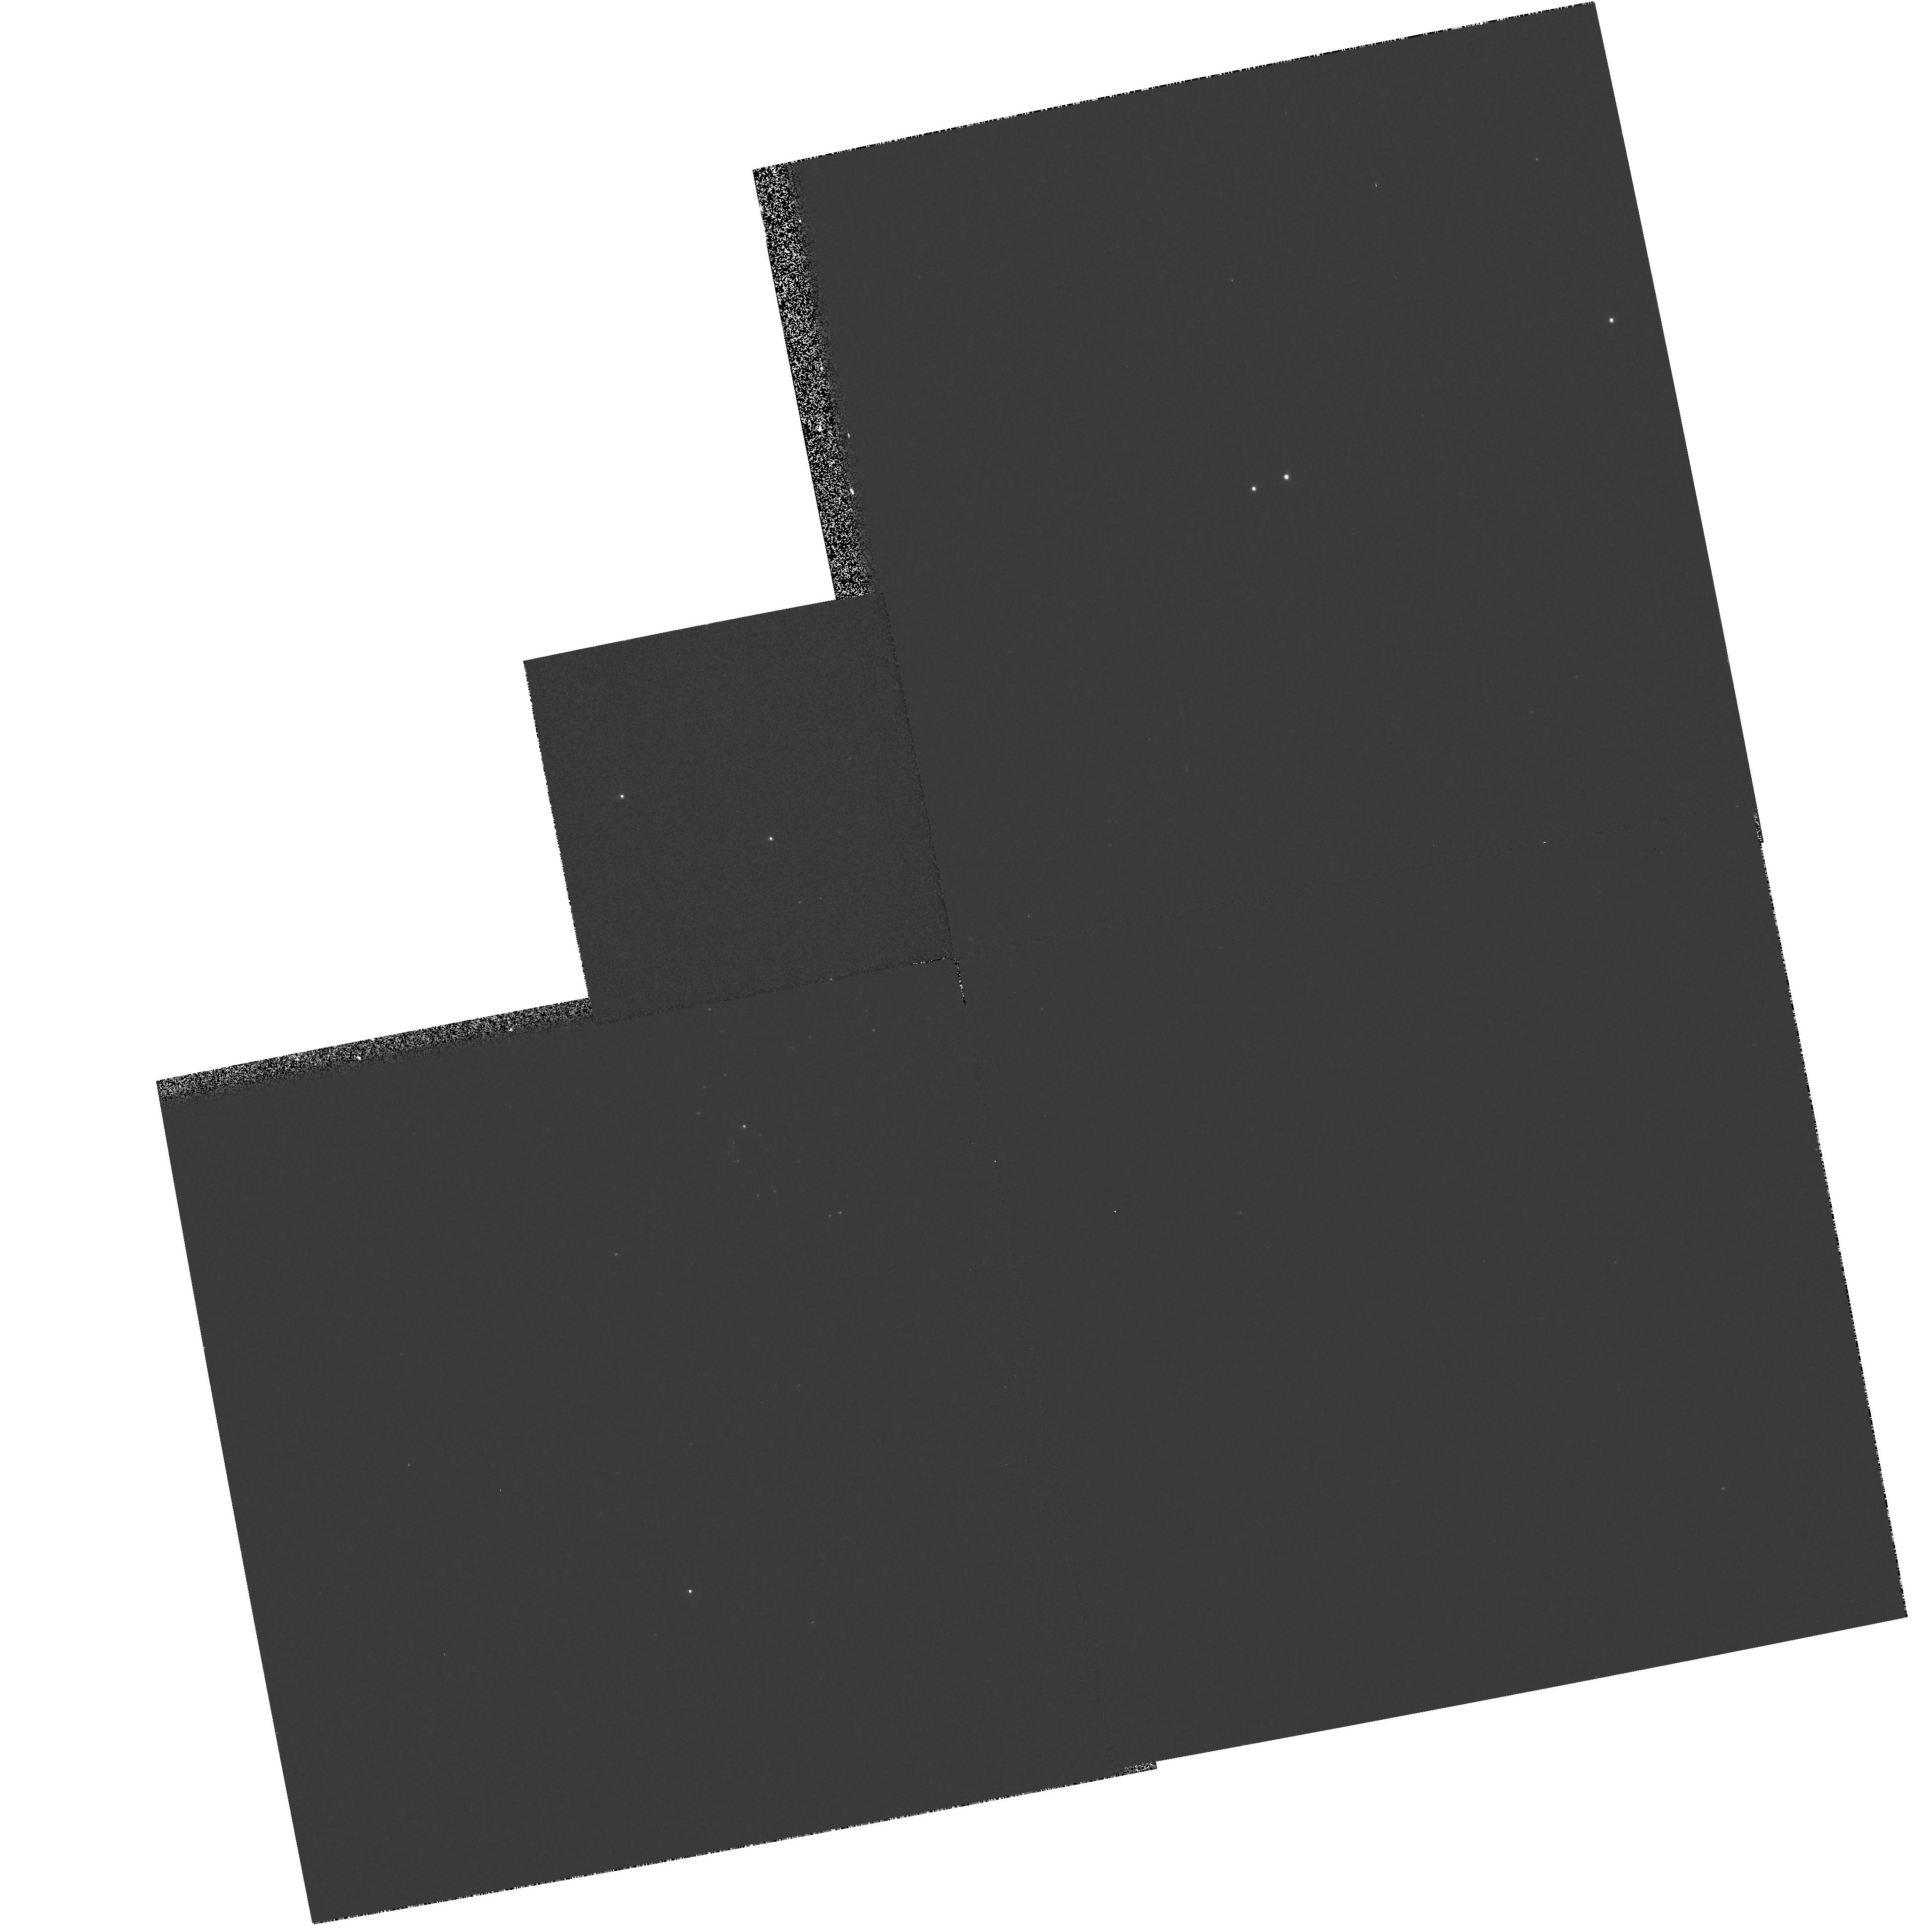
Target: NGC224-41-4918
Instrument: WFPC2/PC
Filter: F439W
Exposure: 2 min
Observation ID: hst_6651_17_wfpc2_pc_f439w_u4f517

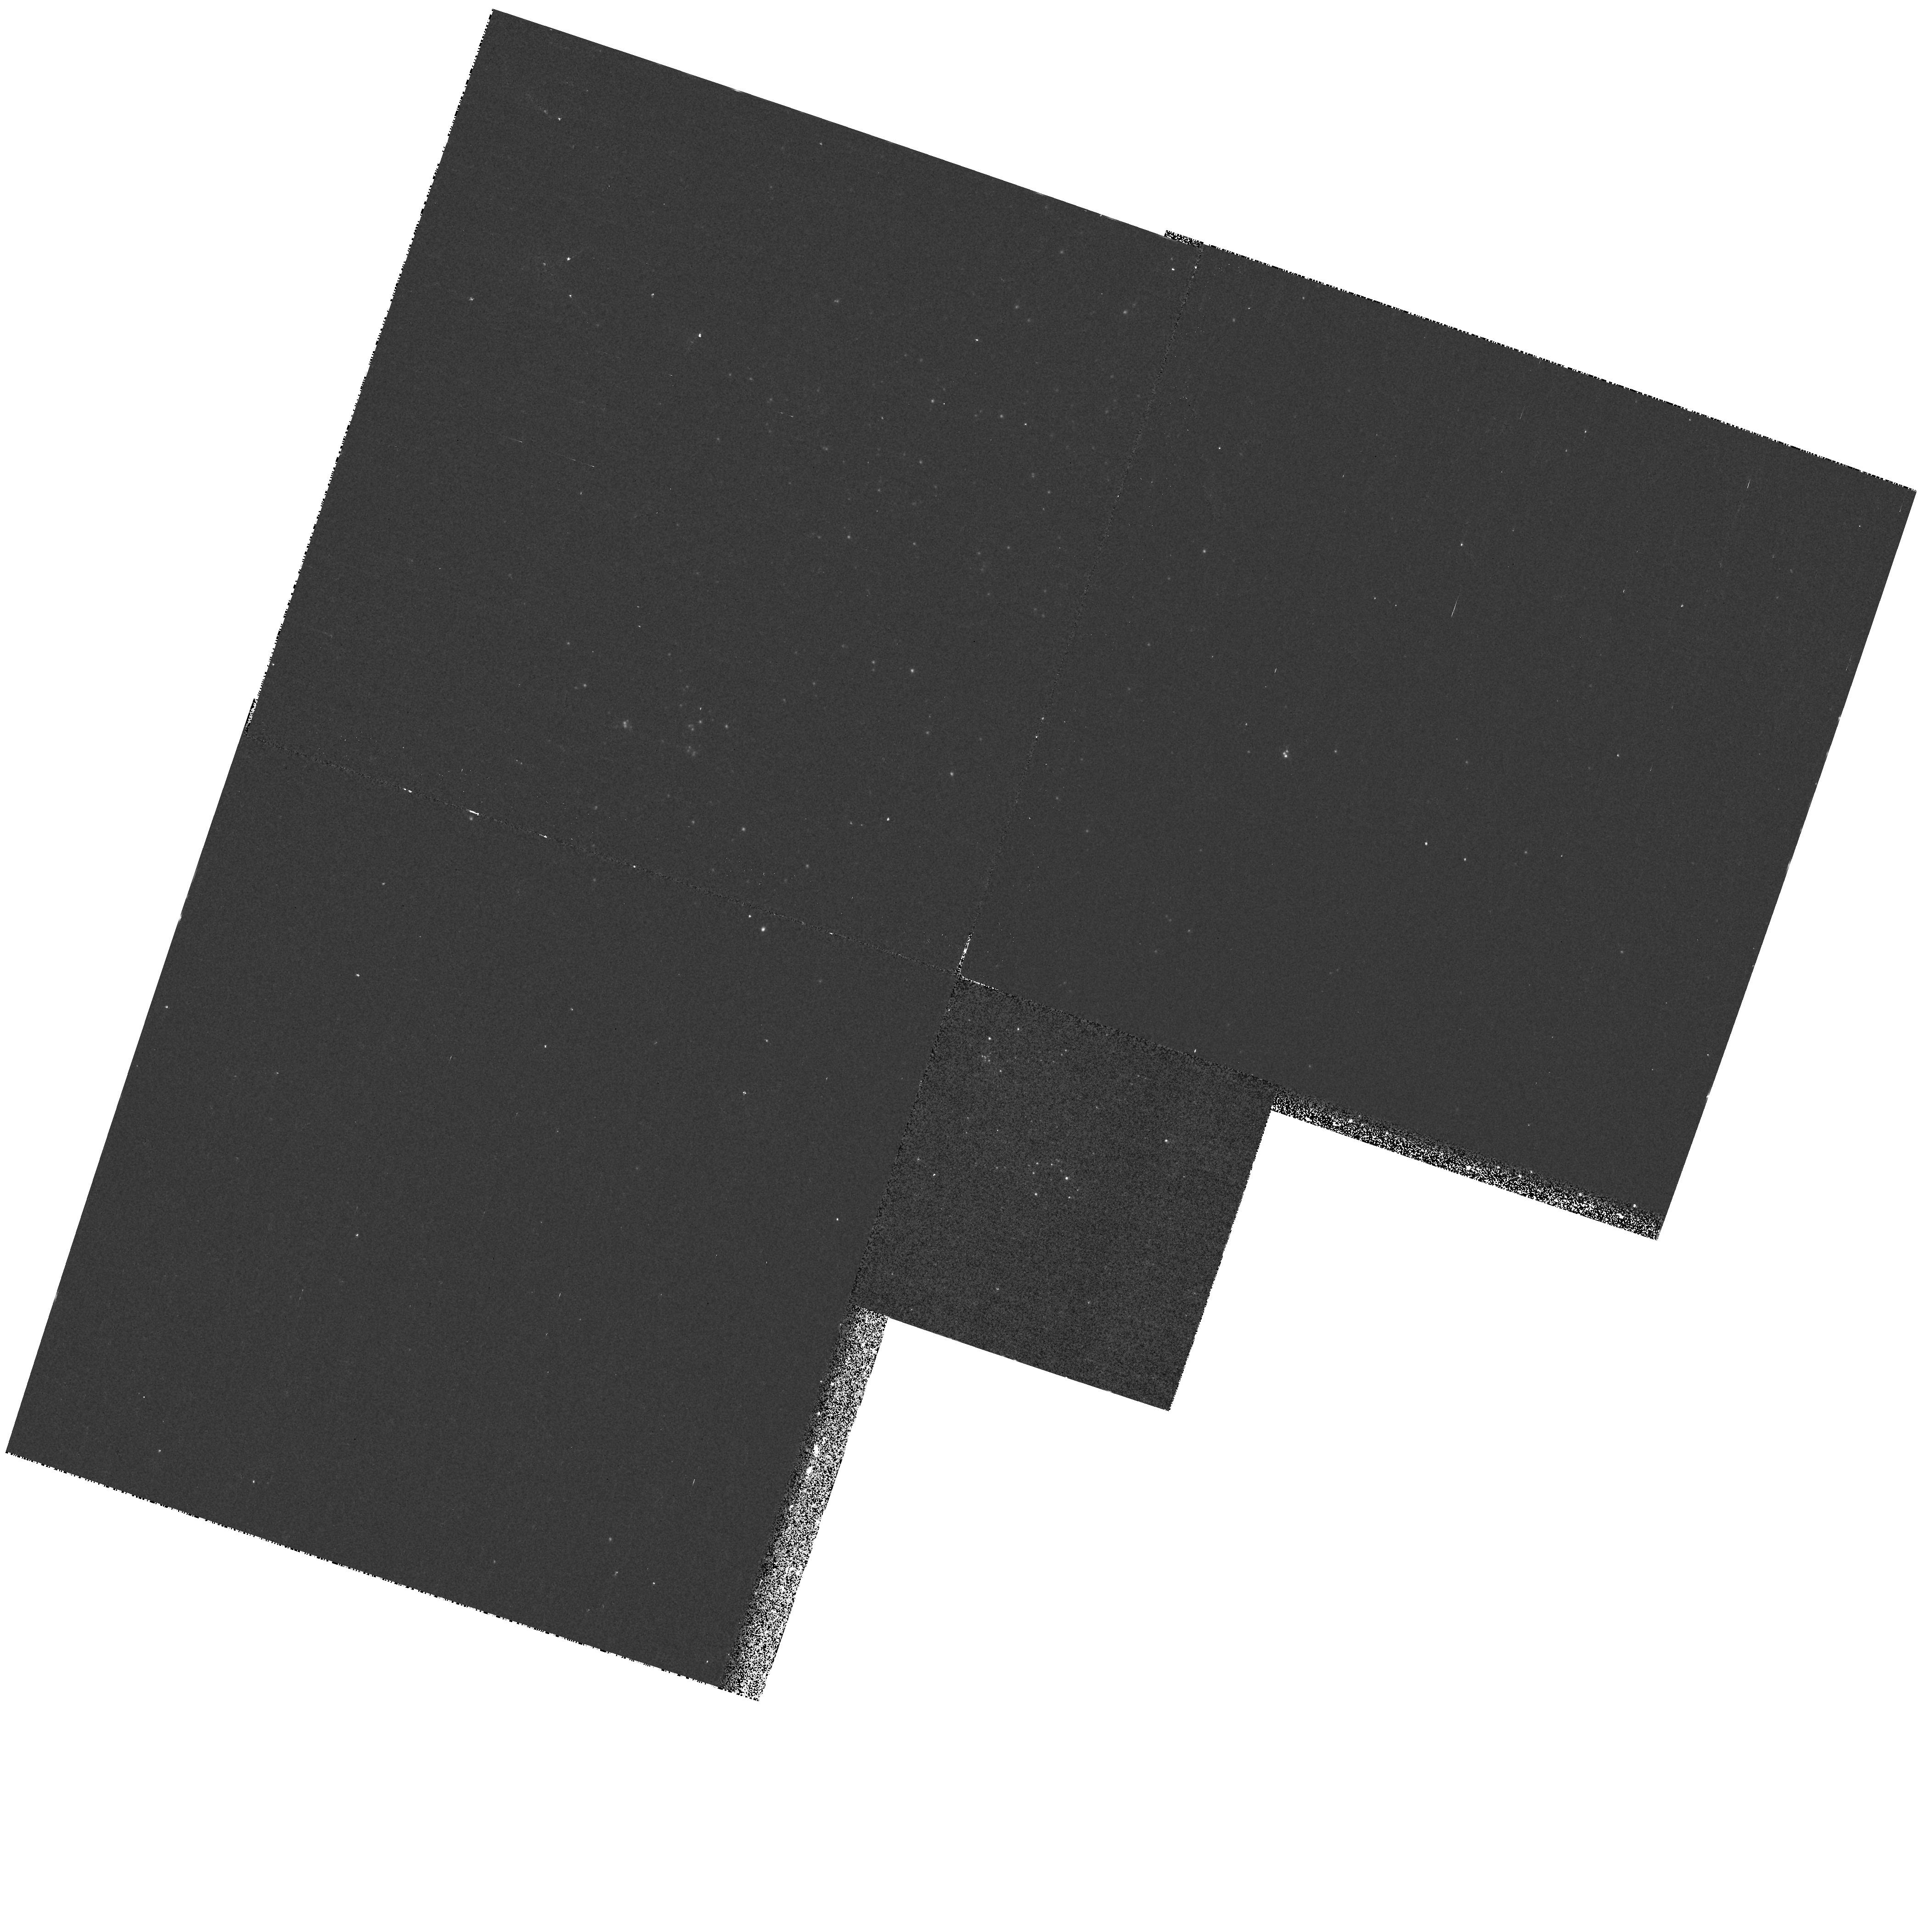
Target: NGC224-40-1939
Instrument: WFPC2/PC
Filter: F170W
Exposure: 13 min
Observation ID: hst_6651_10_wfpc2_pc_f170w_u4f510

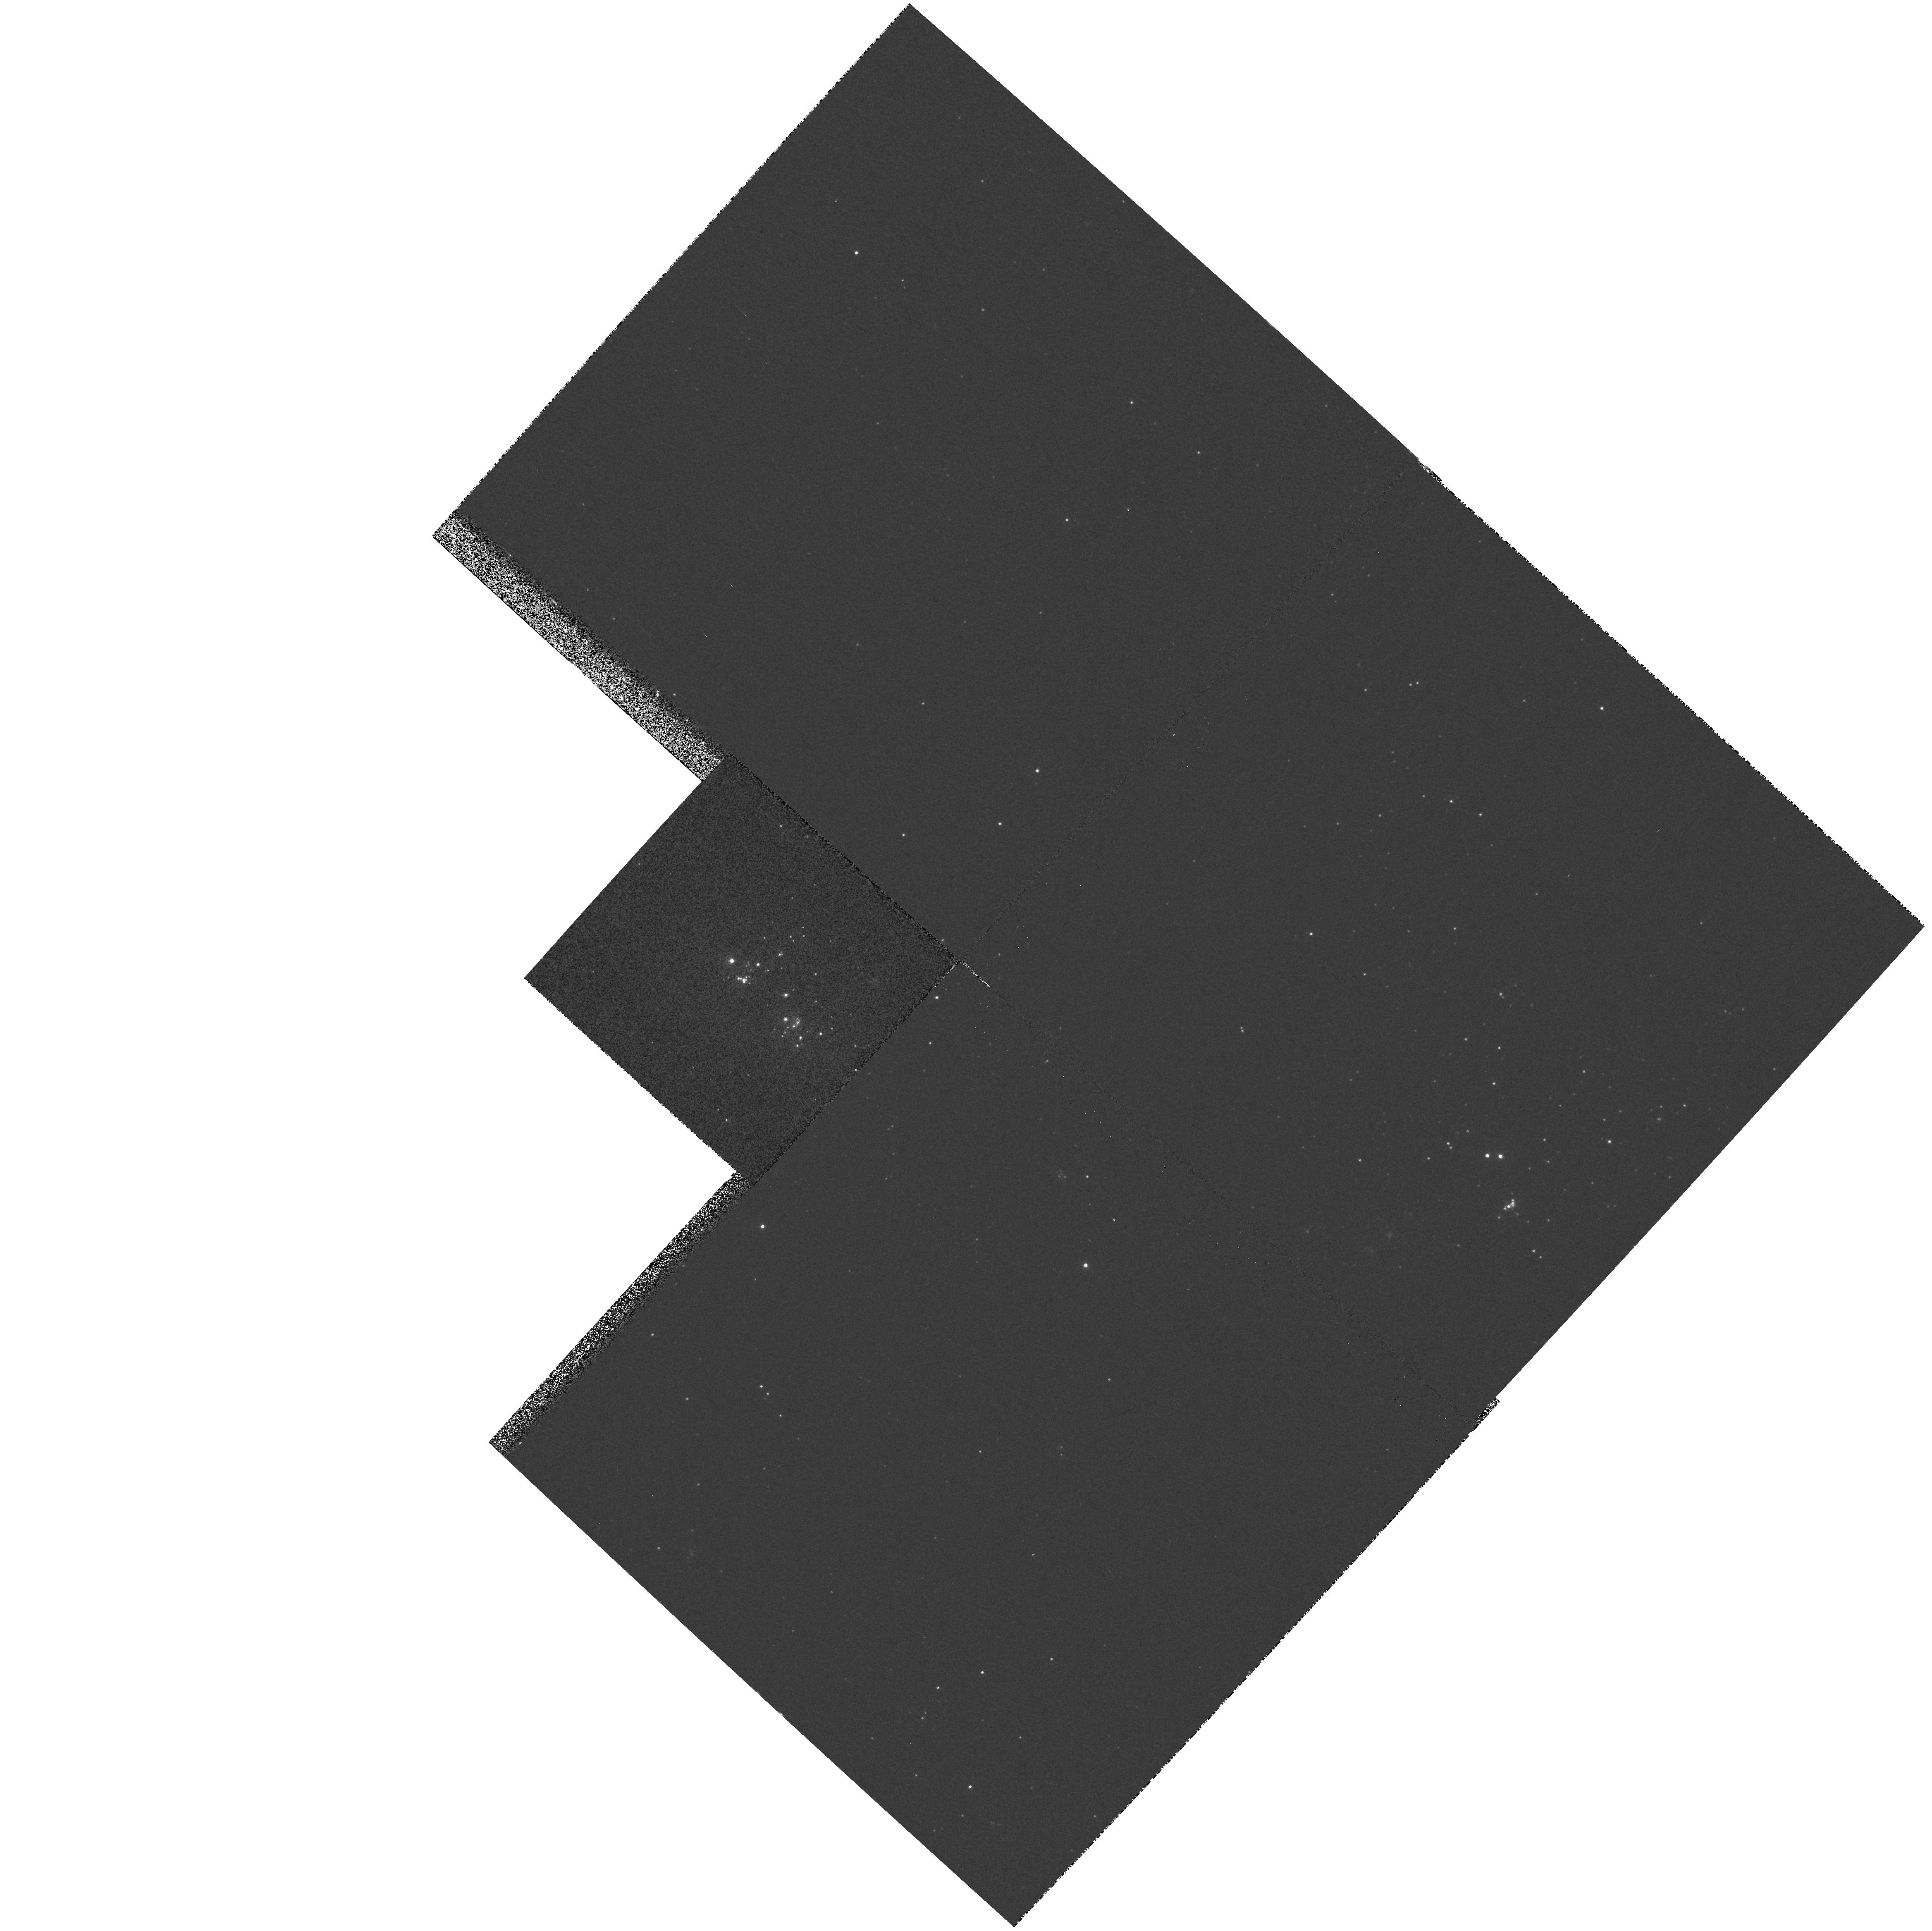
Target: NGC598-B-324
Instrument: WFPC2/PC
Filter: F336W
Exposure: 5 min
Observation ID: hst_6651_06_wfpc2_pc_f336w_u4f506

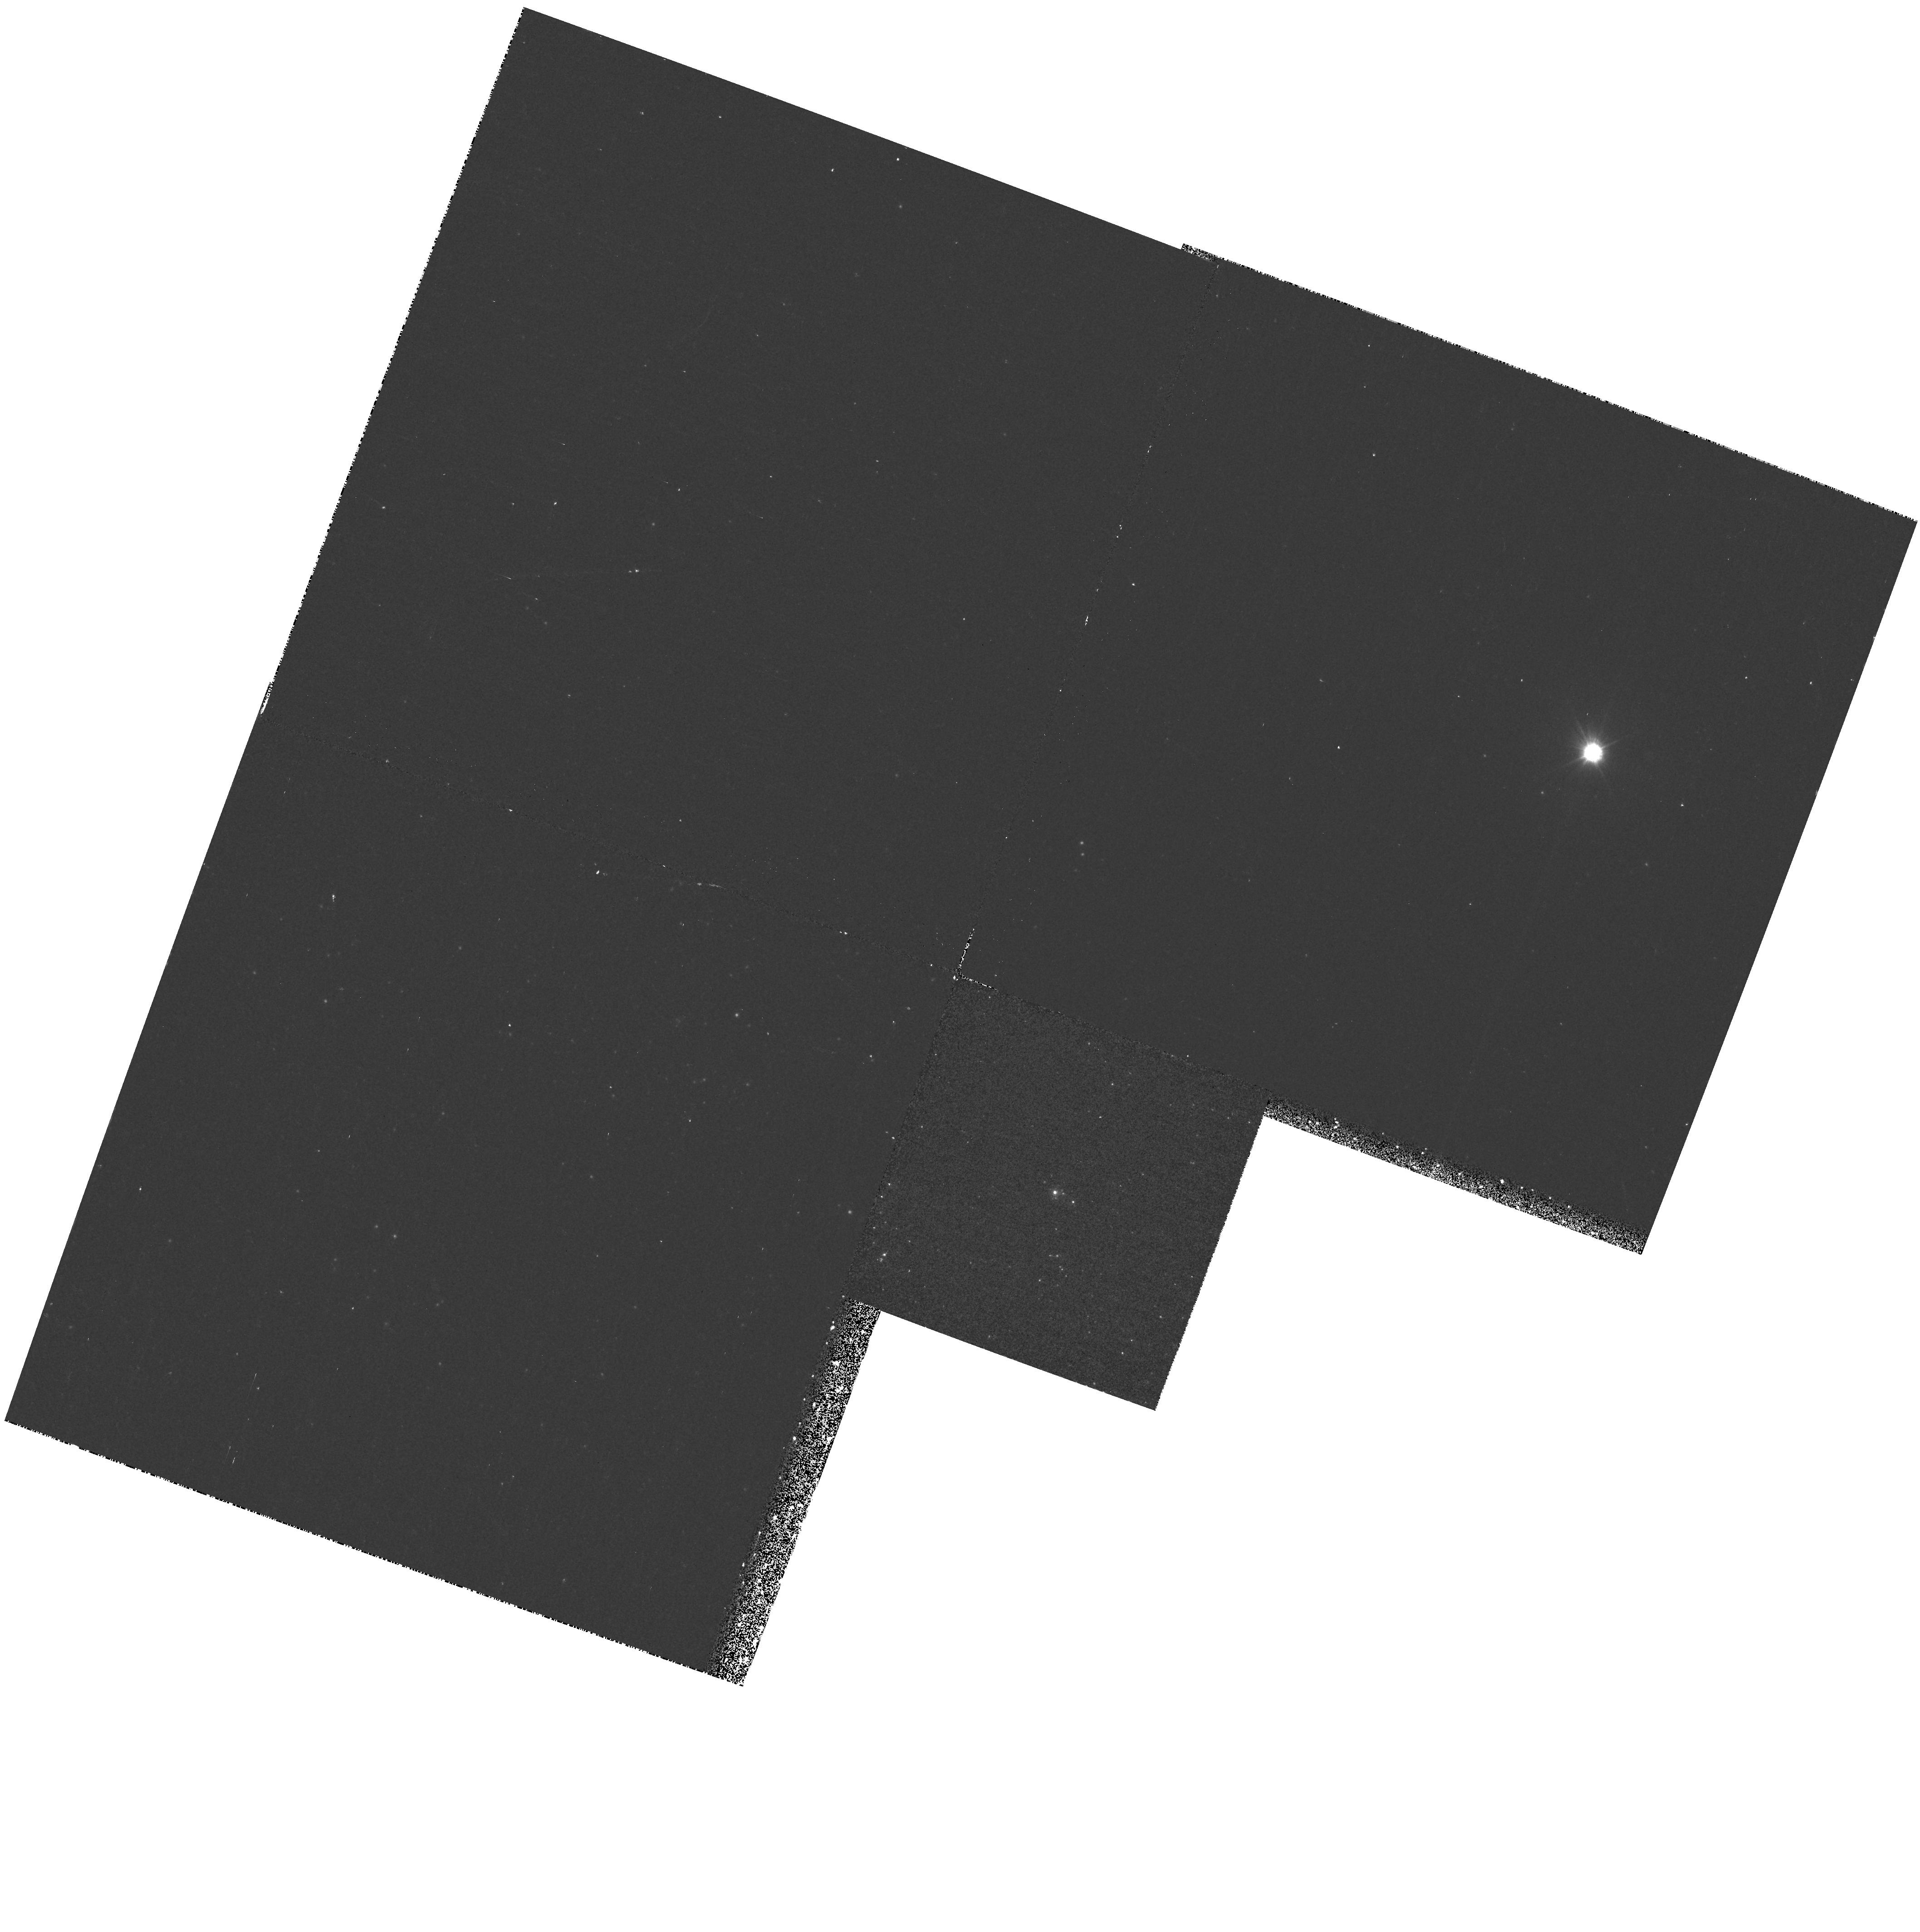
Target: NGC598-110-A
Instrument: WFPC2/PC
Filter: F170W
Exposure: 18 min
Observation ID: hst_6651_04_wfpc2_pc_f170w_u4f504

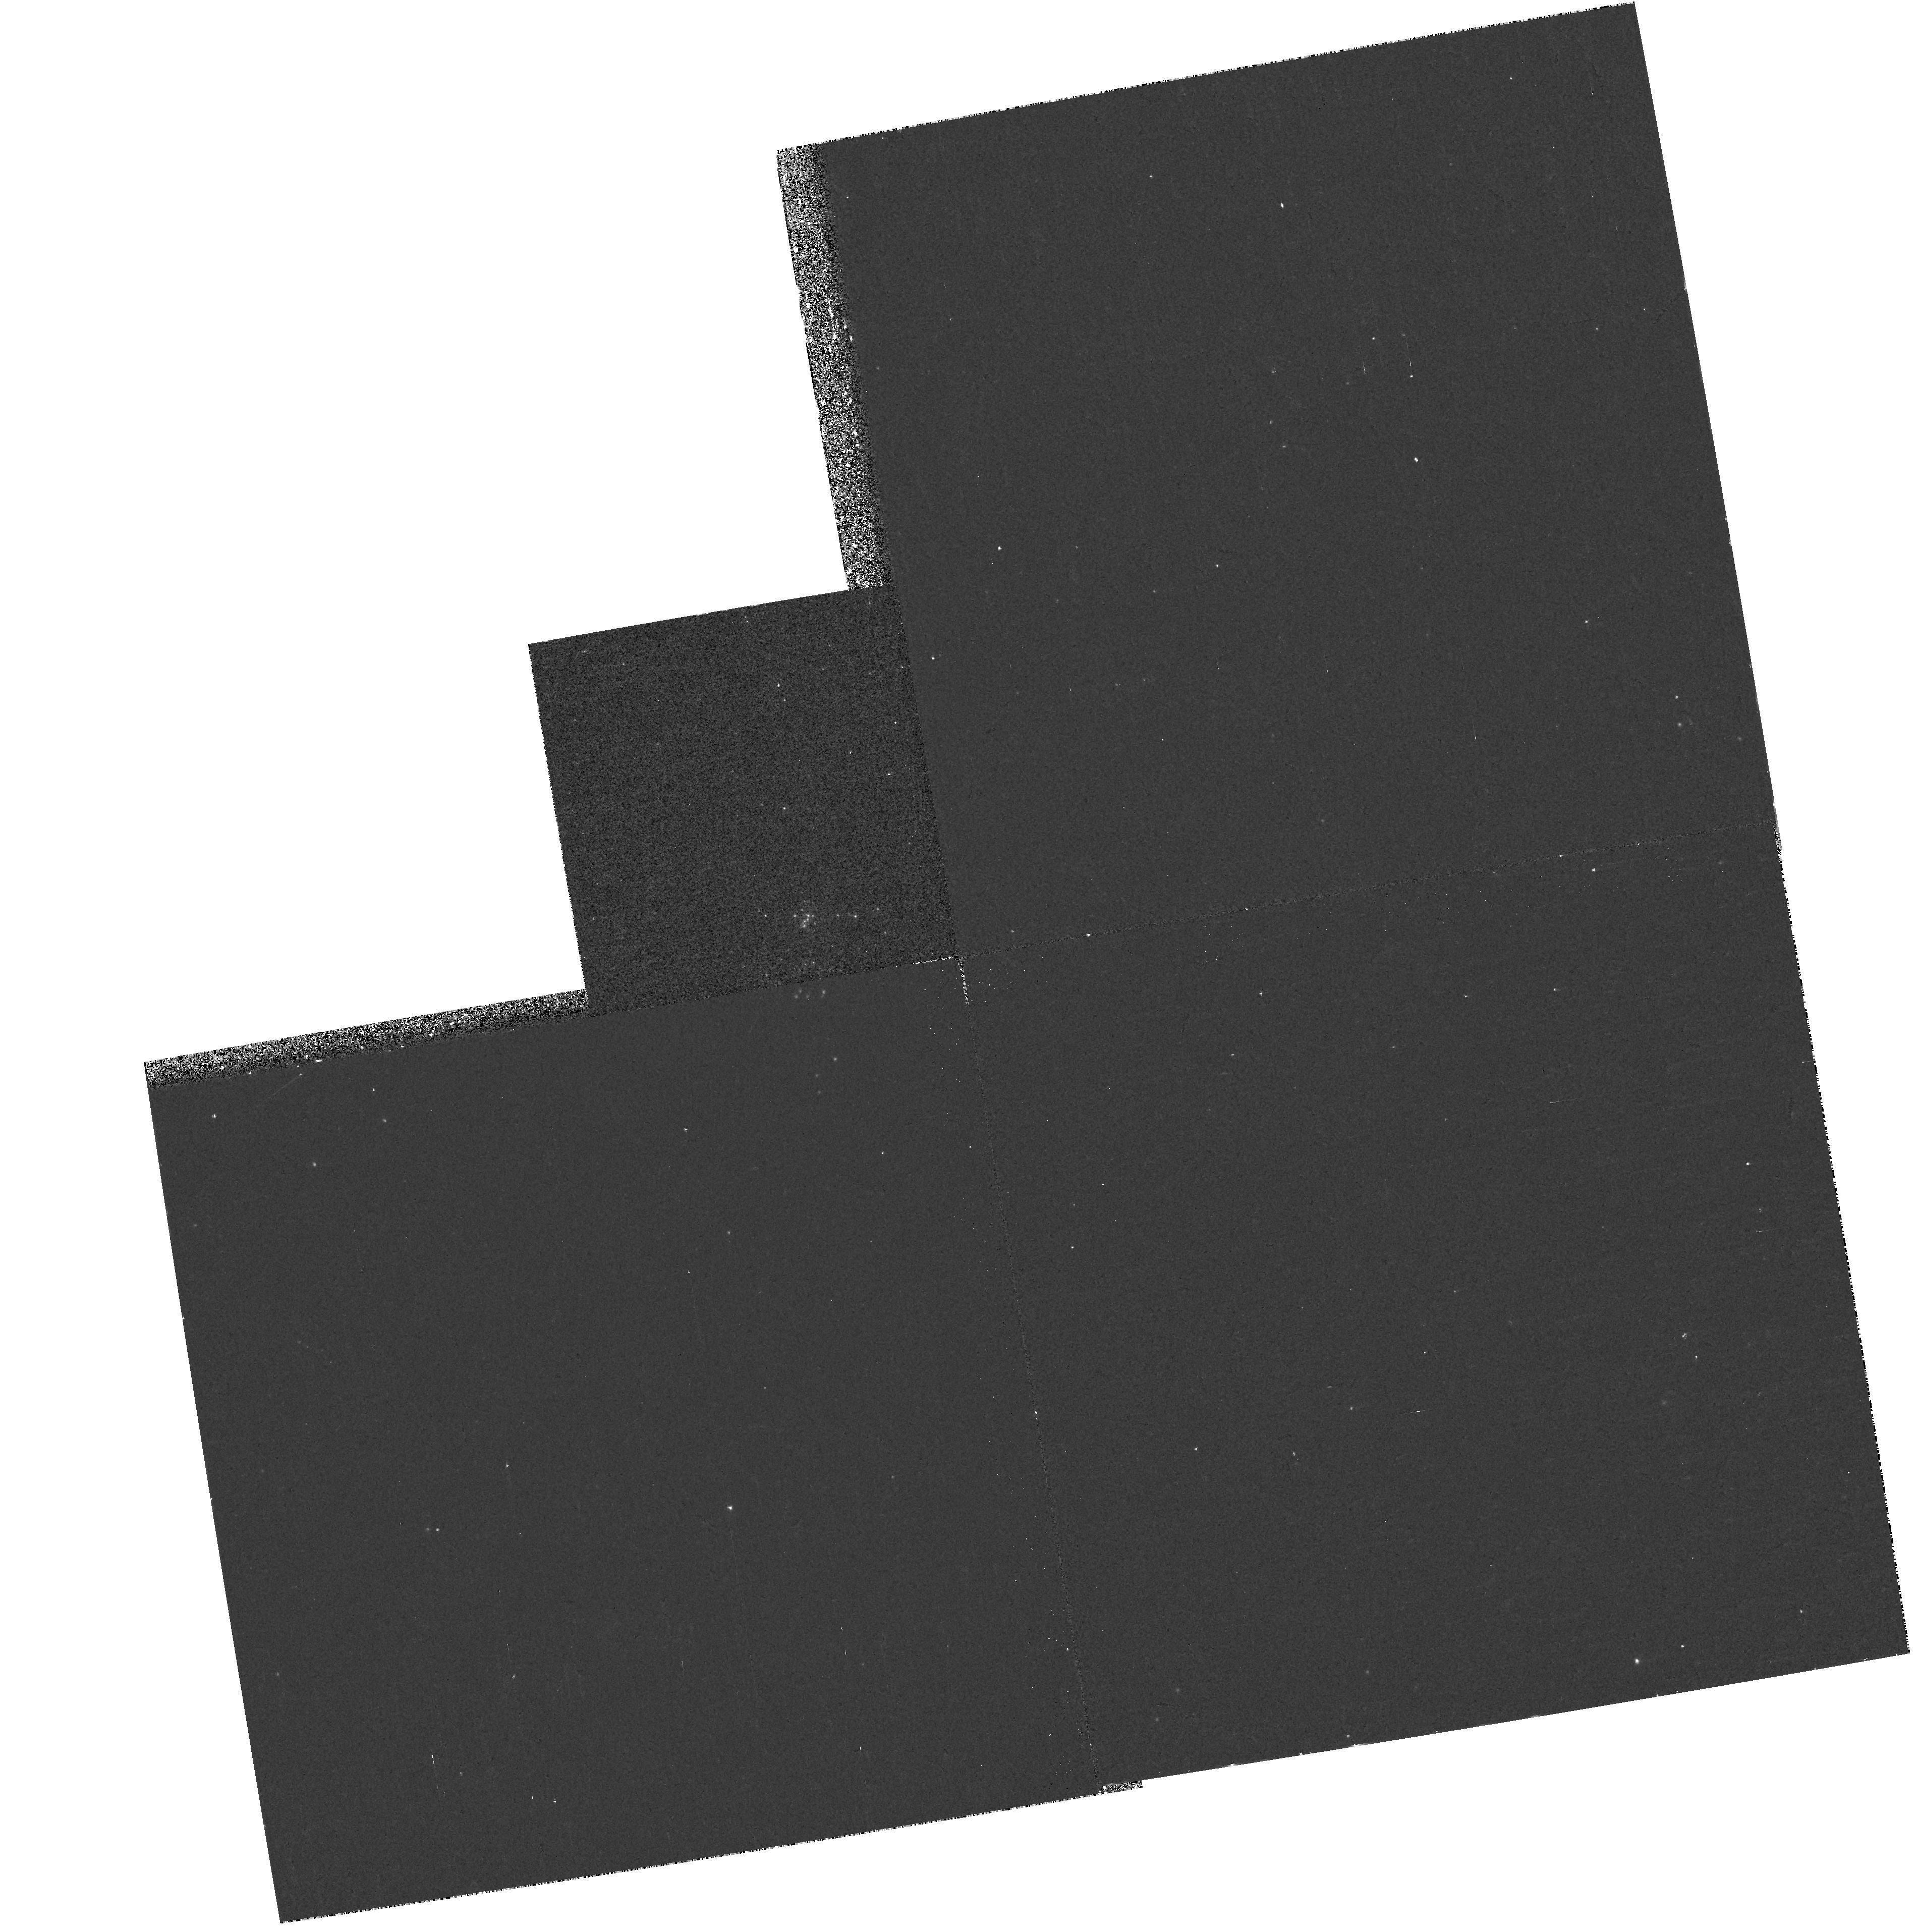
Target: NGC224-41-2553
Instrument: WFPC2/PC
Filter: F170W
Exposure: 15 min
Observation ID: hst_6651_13_wfpc2_pc_f170w_u4f513

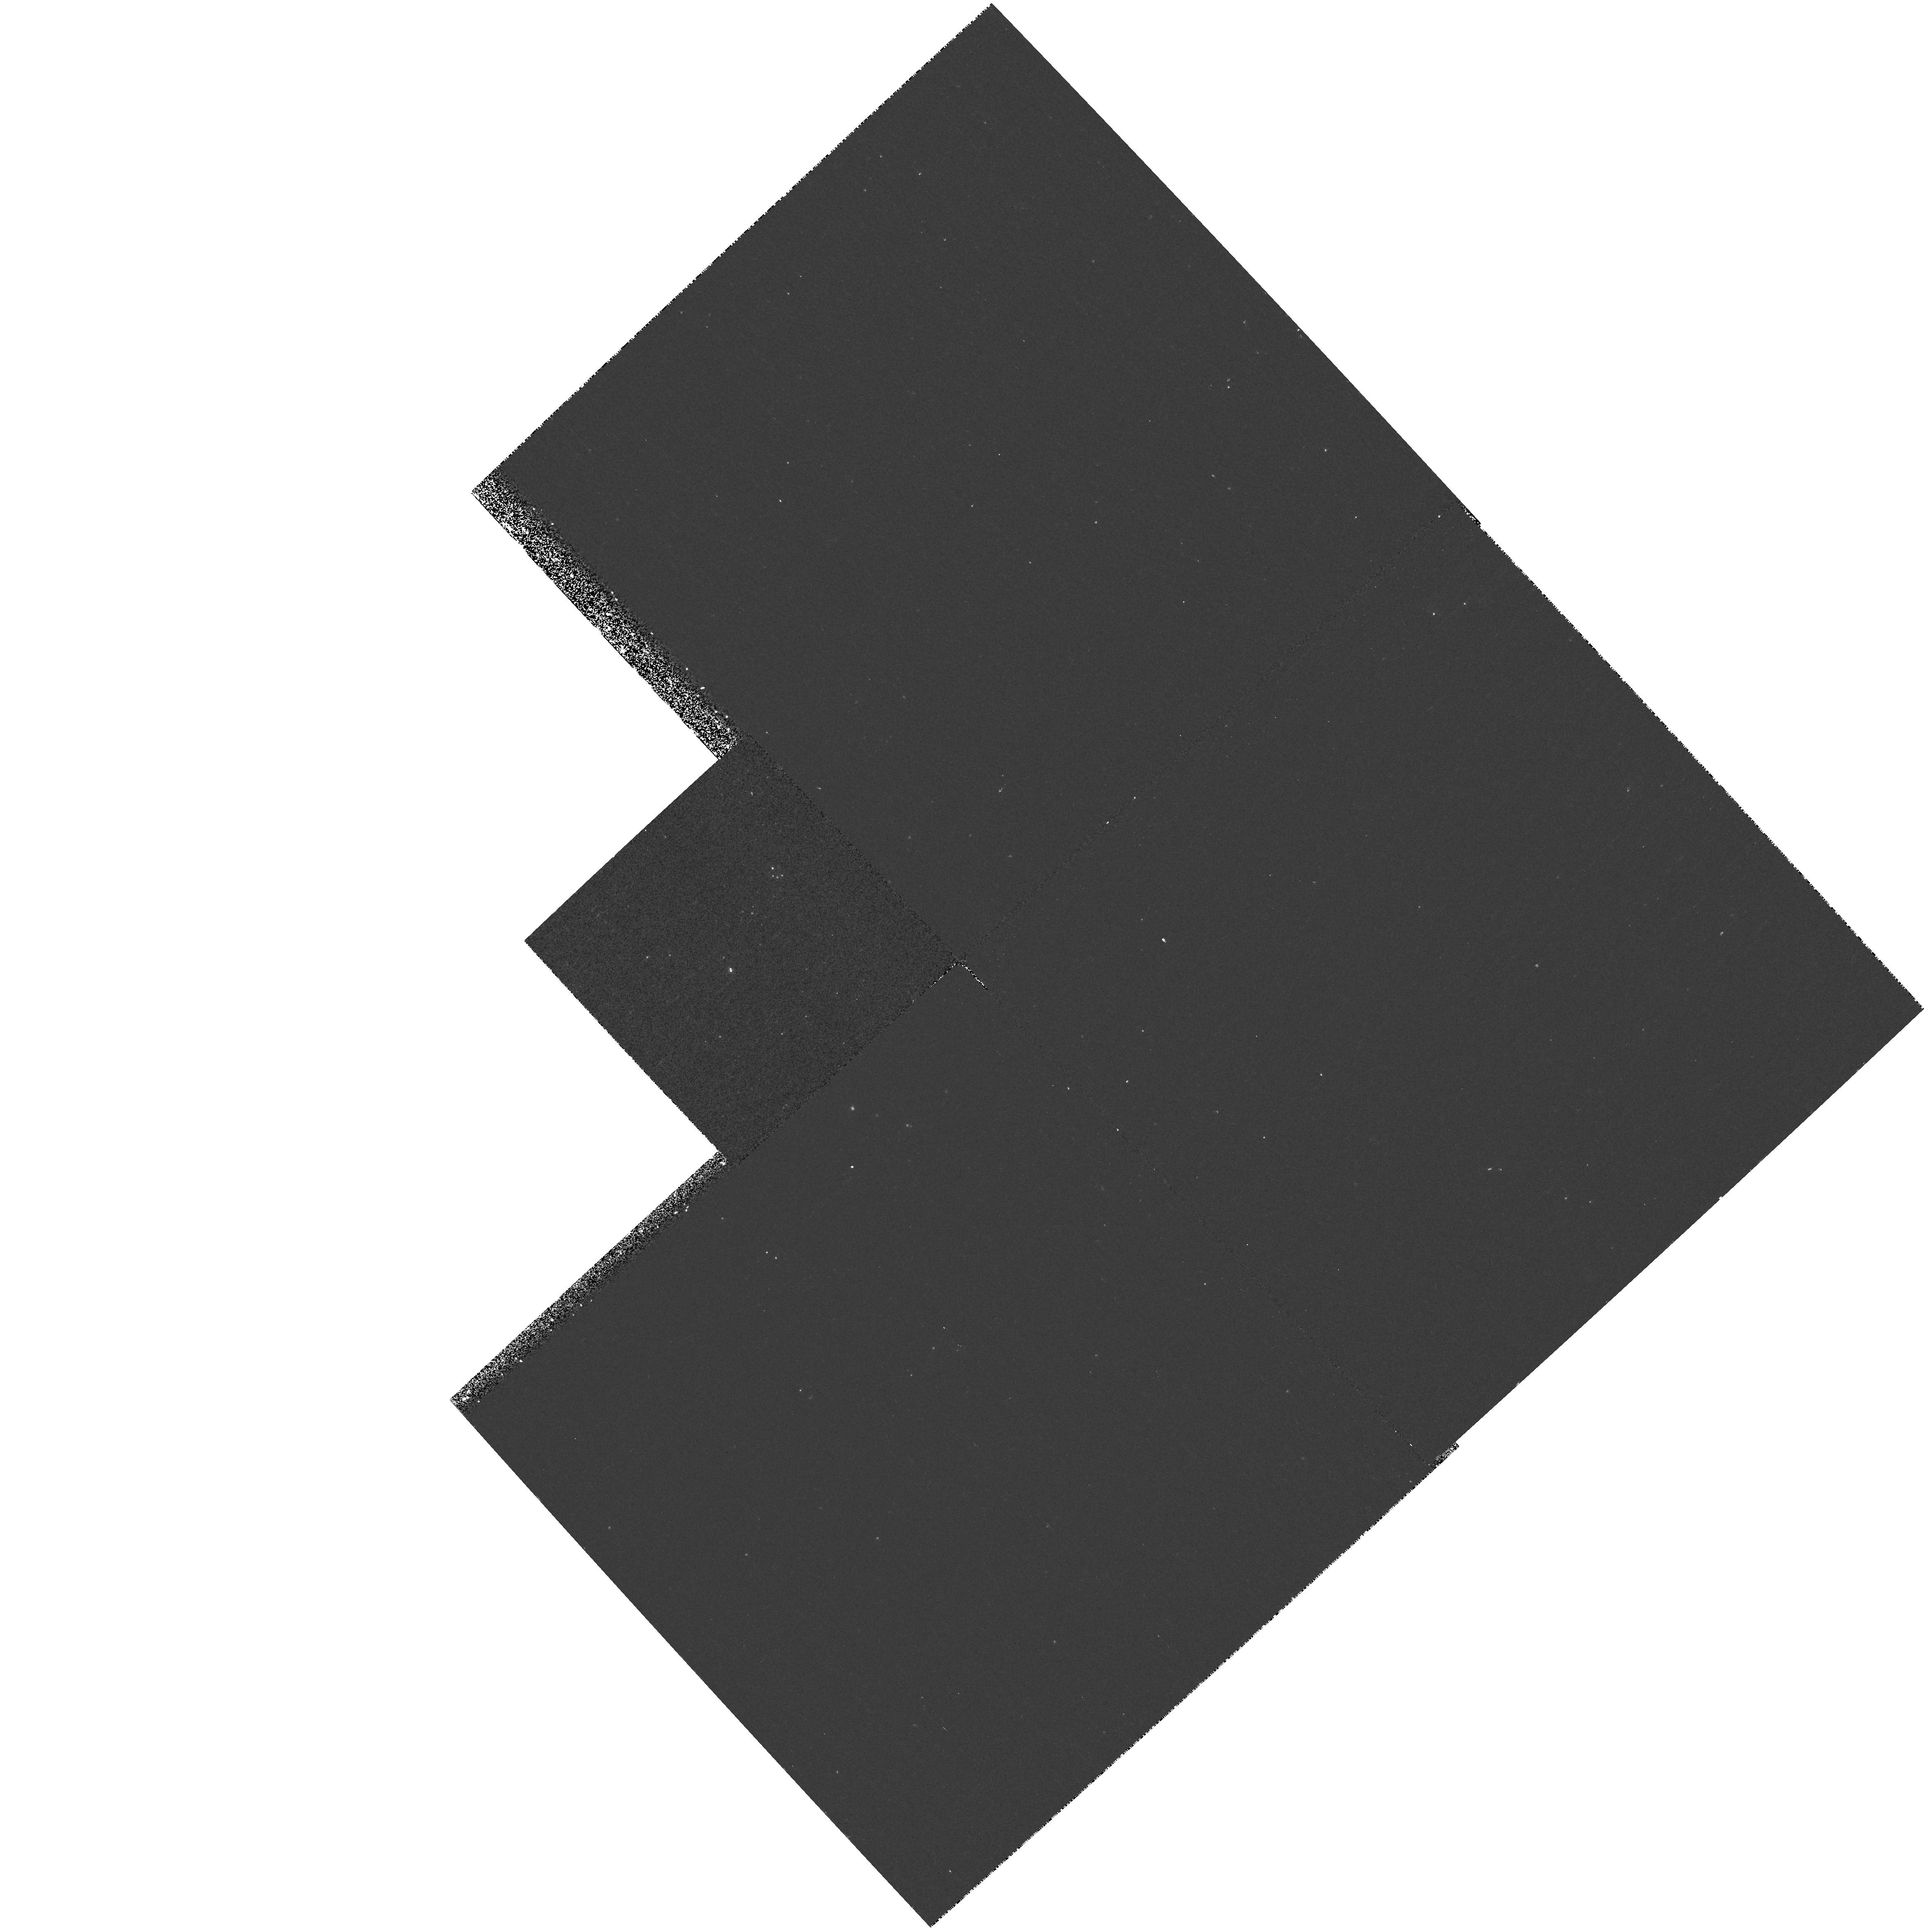
Target: NGC598-OB109-1330-1345
Instrument: WFPC2/PC
Filter: F170W
Exposure: 17 min
Observation ID: hst_6651_07_wfpc2_pc_f170w_u4f507

WLR Distances from Accurate Multi-Color WFPC2 Photometry of A & B Supergiants in M31 and M33 (PI: McCarthy, James)

We propose to acquire WFPC2 multi-color photometry of A and B supergiant stars in M31 and M33 with a precision far exceeding that of existing ground-based estimates. The resulting WFPC2 magnitudes and colors will be used to determine distances to the hot stars using the Wind-momentum Luminosity Relationship (WLR), in conjunction with existing moderate- and high- resolution spectra from 4-m class telescopes and the 10 -m Keck-I telescope, respectively. The radiation-driven stellar wind momenta and metallicities derived from our high S/N spectra translate via the WLR into the intrinsic stellar luminosities; HST photometry is now crucial for distance determination. First, accurate distance moduli require accurate apparent magnitudes, which in the crowded fields of the M31 and M33 spiral arms demand the high spatial resolution of HST. Second, our model atmosphere analyses of the stellar spectra permit us to determine the extinction to each object by comparing the expected and observed (reddened) colors, where again the accuracy afforded by HST is critical. Third, implicit to the WLR method is the assumption that the objects are single highly luminous stars as opposed to tight associations (unresolved from the ground), an assumption we seek to test with WFPC2 imagery. The resulting WLR distances to M31 and M33 will be compared to the distances from Cepheids (where metallicity and extinction influences are less tractable), as a basis for extending the WLR method to larger distances.